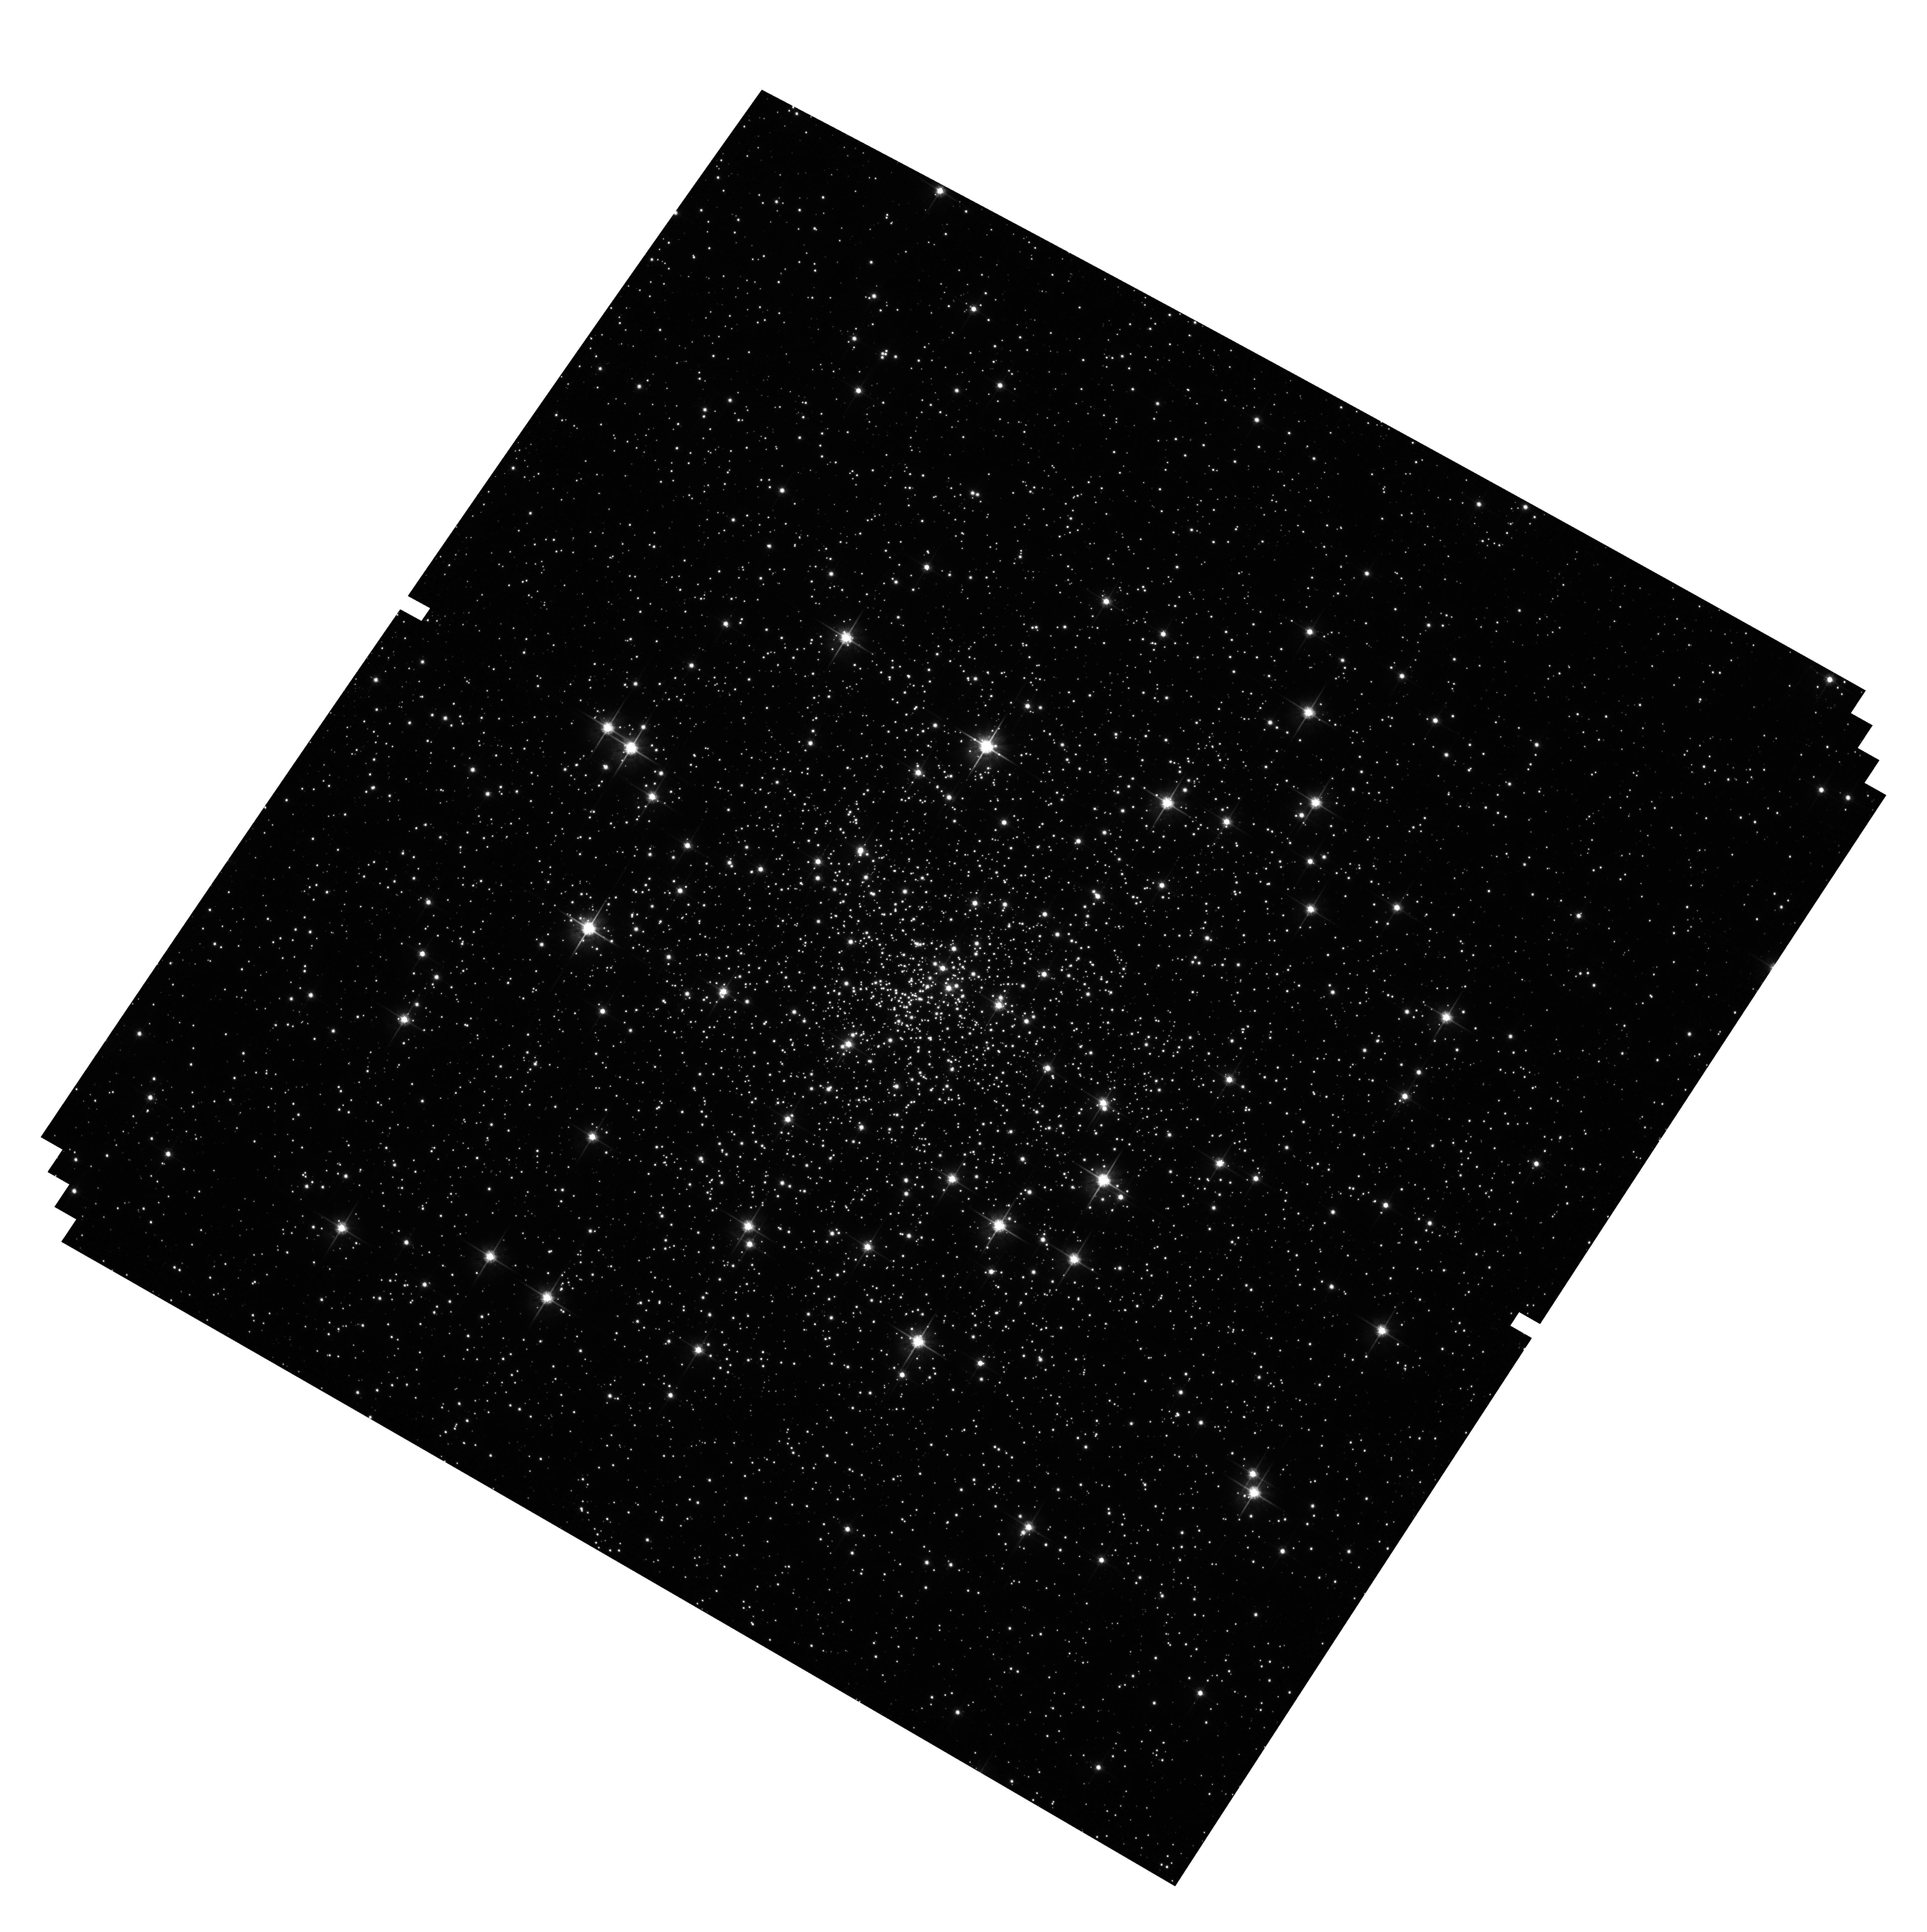
Target: NGC6397. Instrument: ACS/WFC. Filter: F814W. Exposure: 1 min. Observation ID: hst_10775_65_acs_wfc_f814w_j9l965

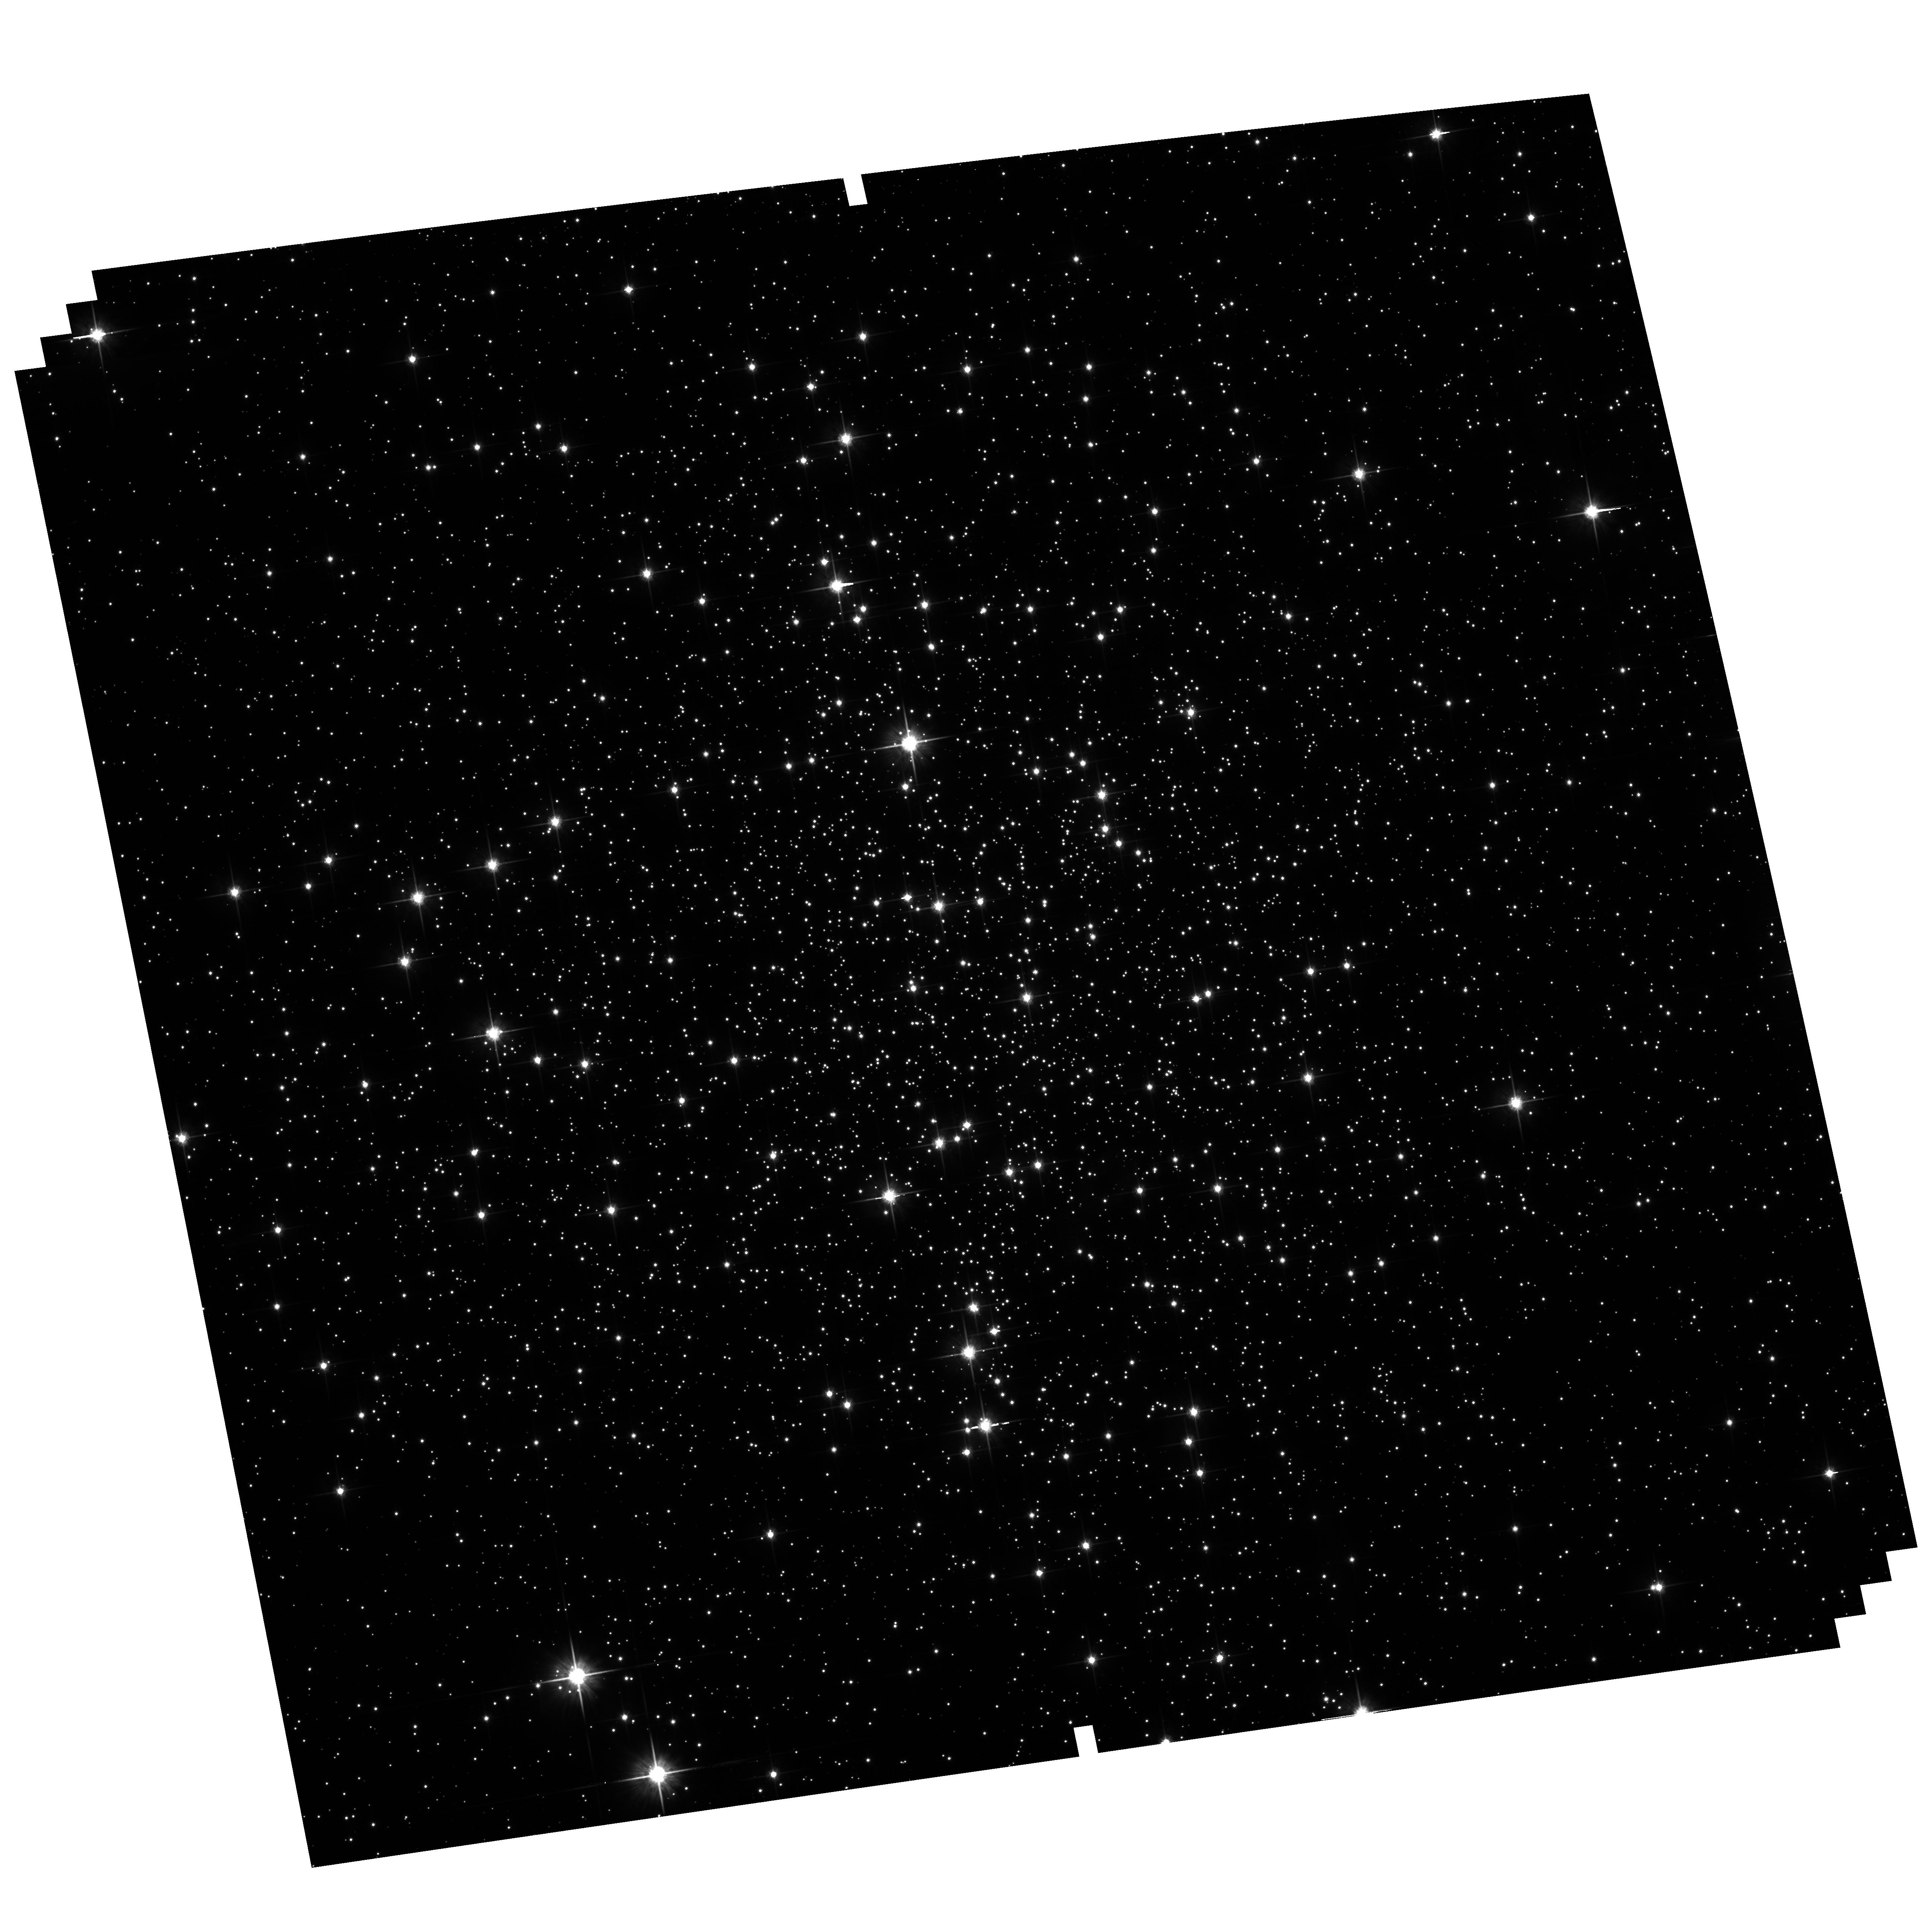
Target: NGC6121. Instrument: ACS/WFC. Filter: F814W. Exposure: 2 min. Observation ID: hst_10775_64_acs_wfc_f814w_j9l964

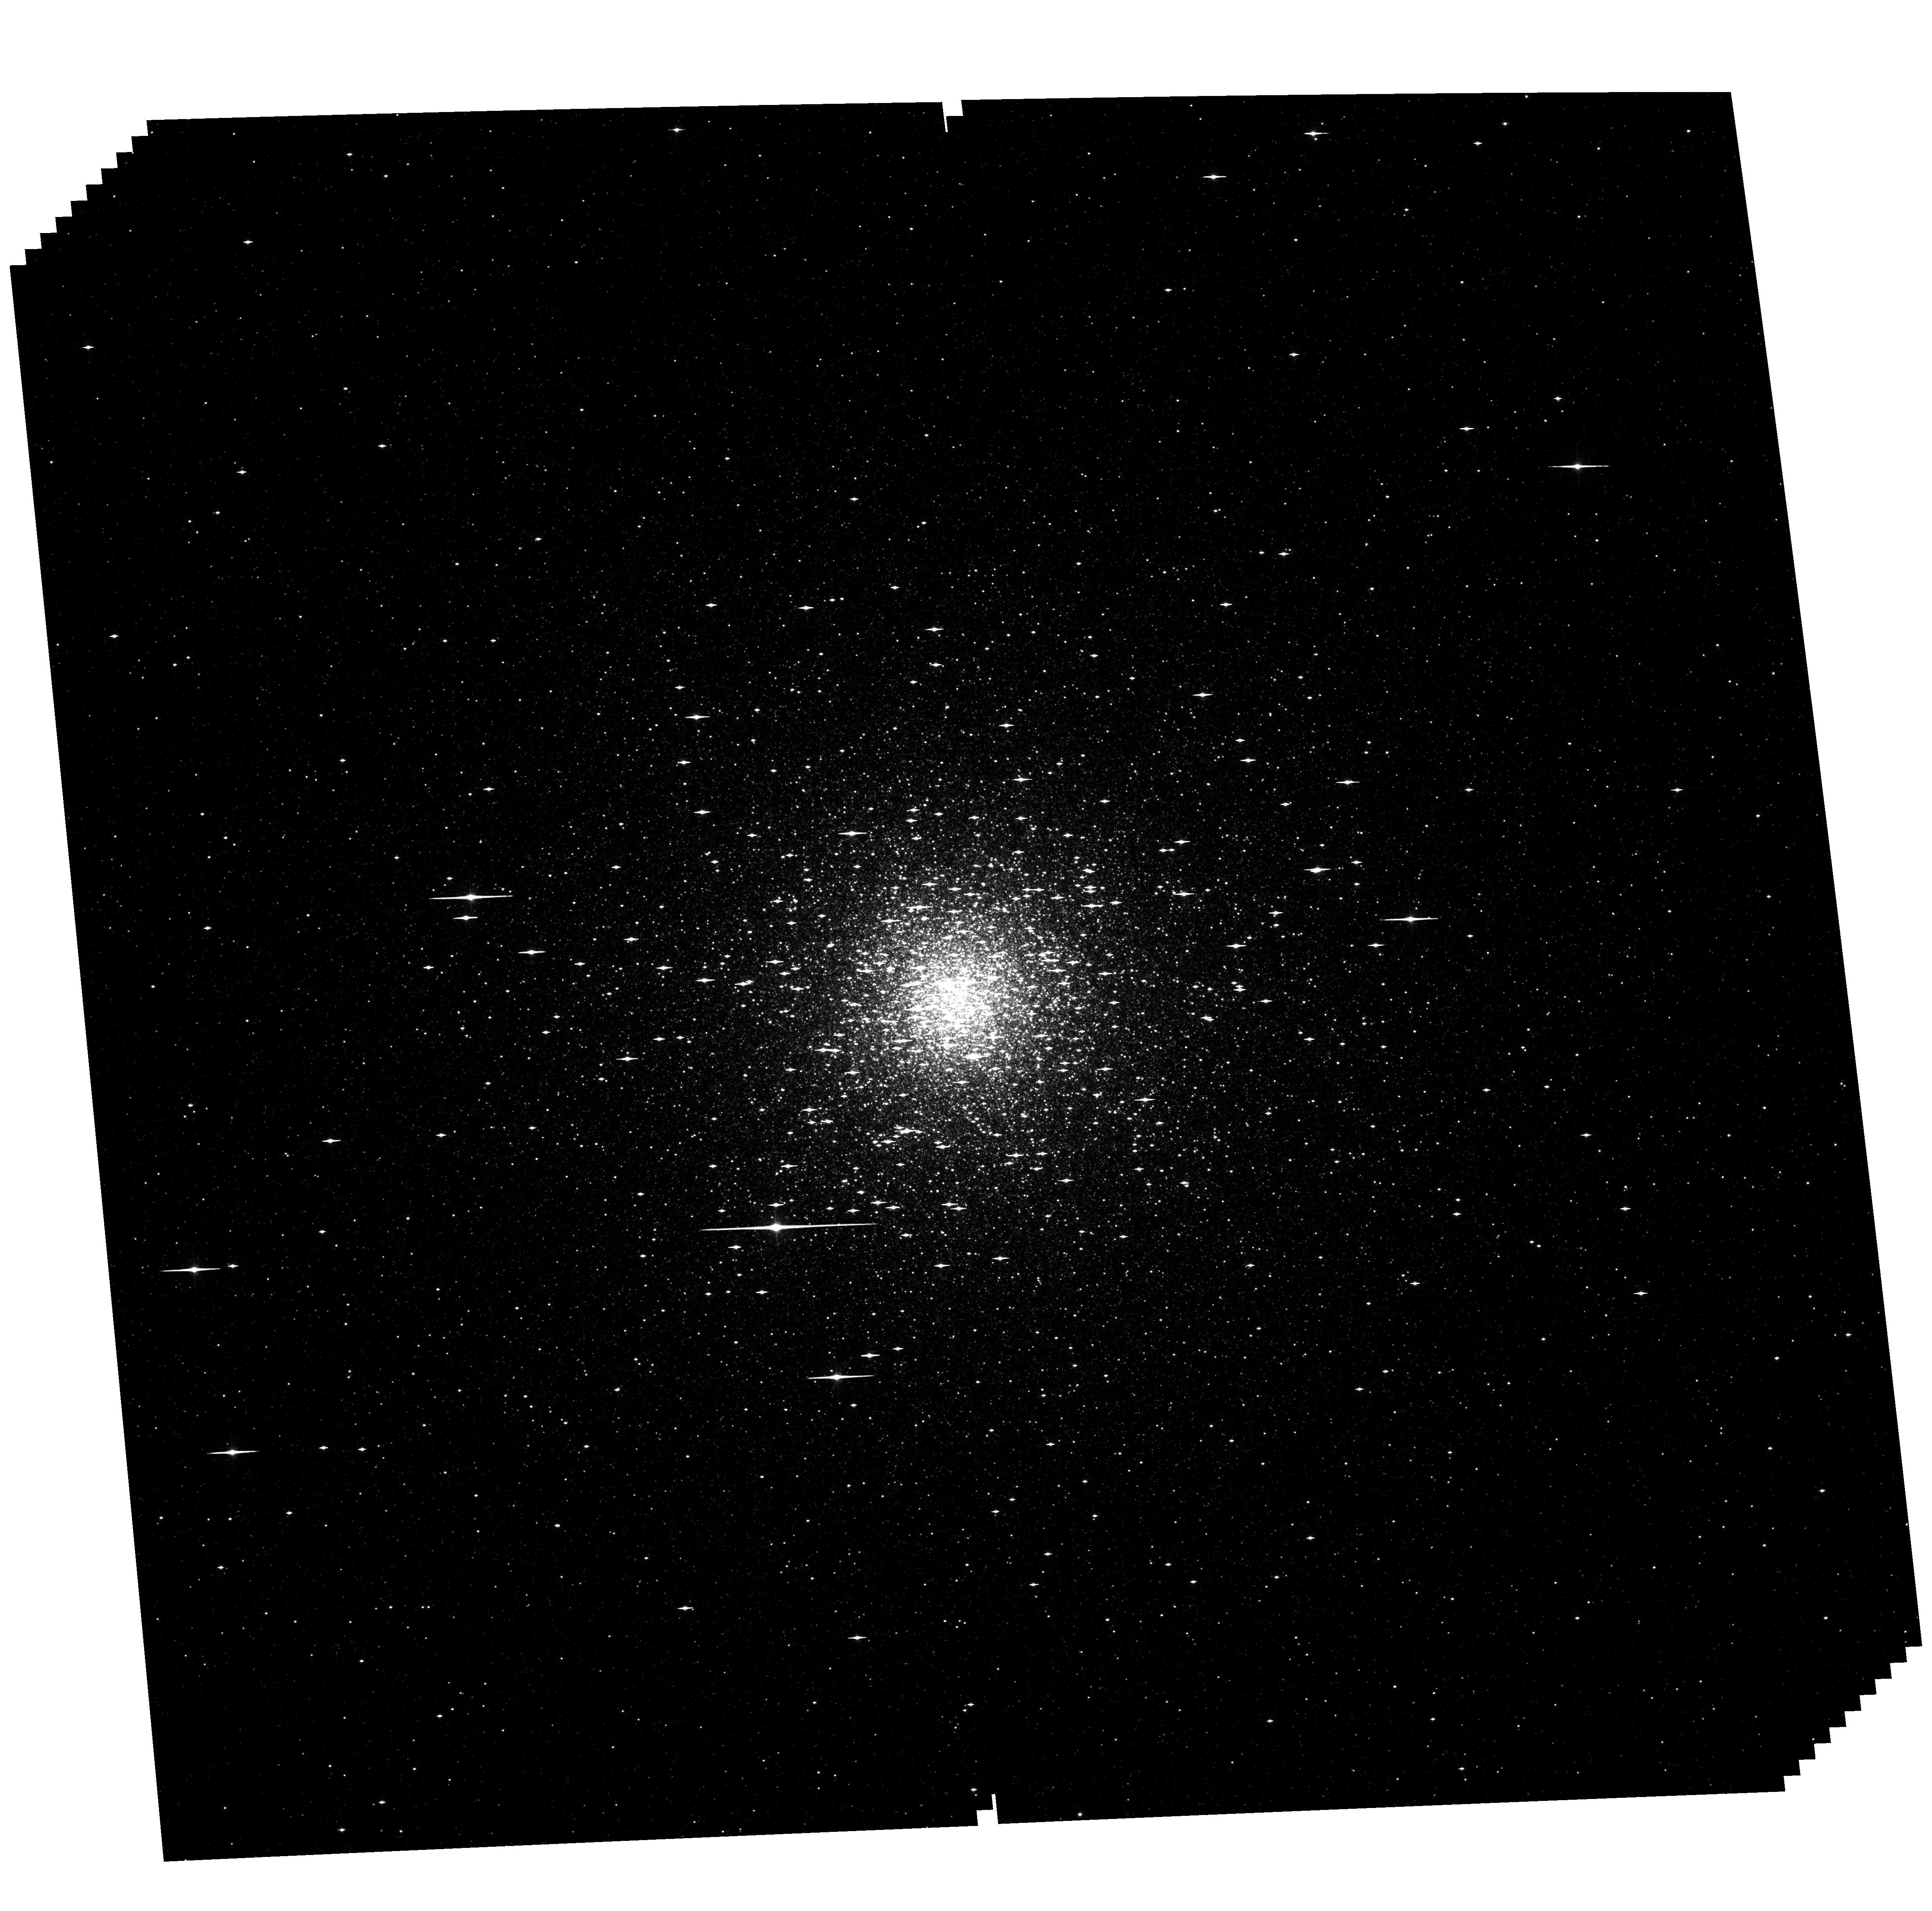
Target: NGC6715. Instrument: ACS/WFC. Filter: F606W. Exposure: 58 min. Observation ID: hst_10775_23_acs_wfc_f606w_j9l923

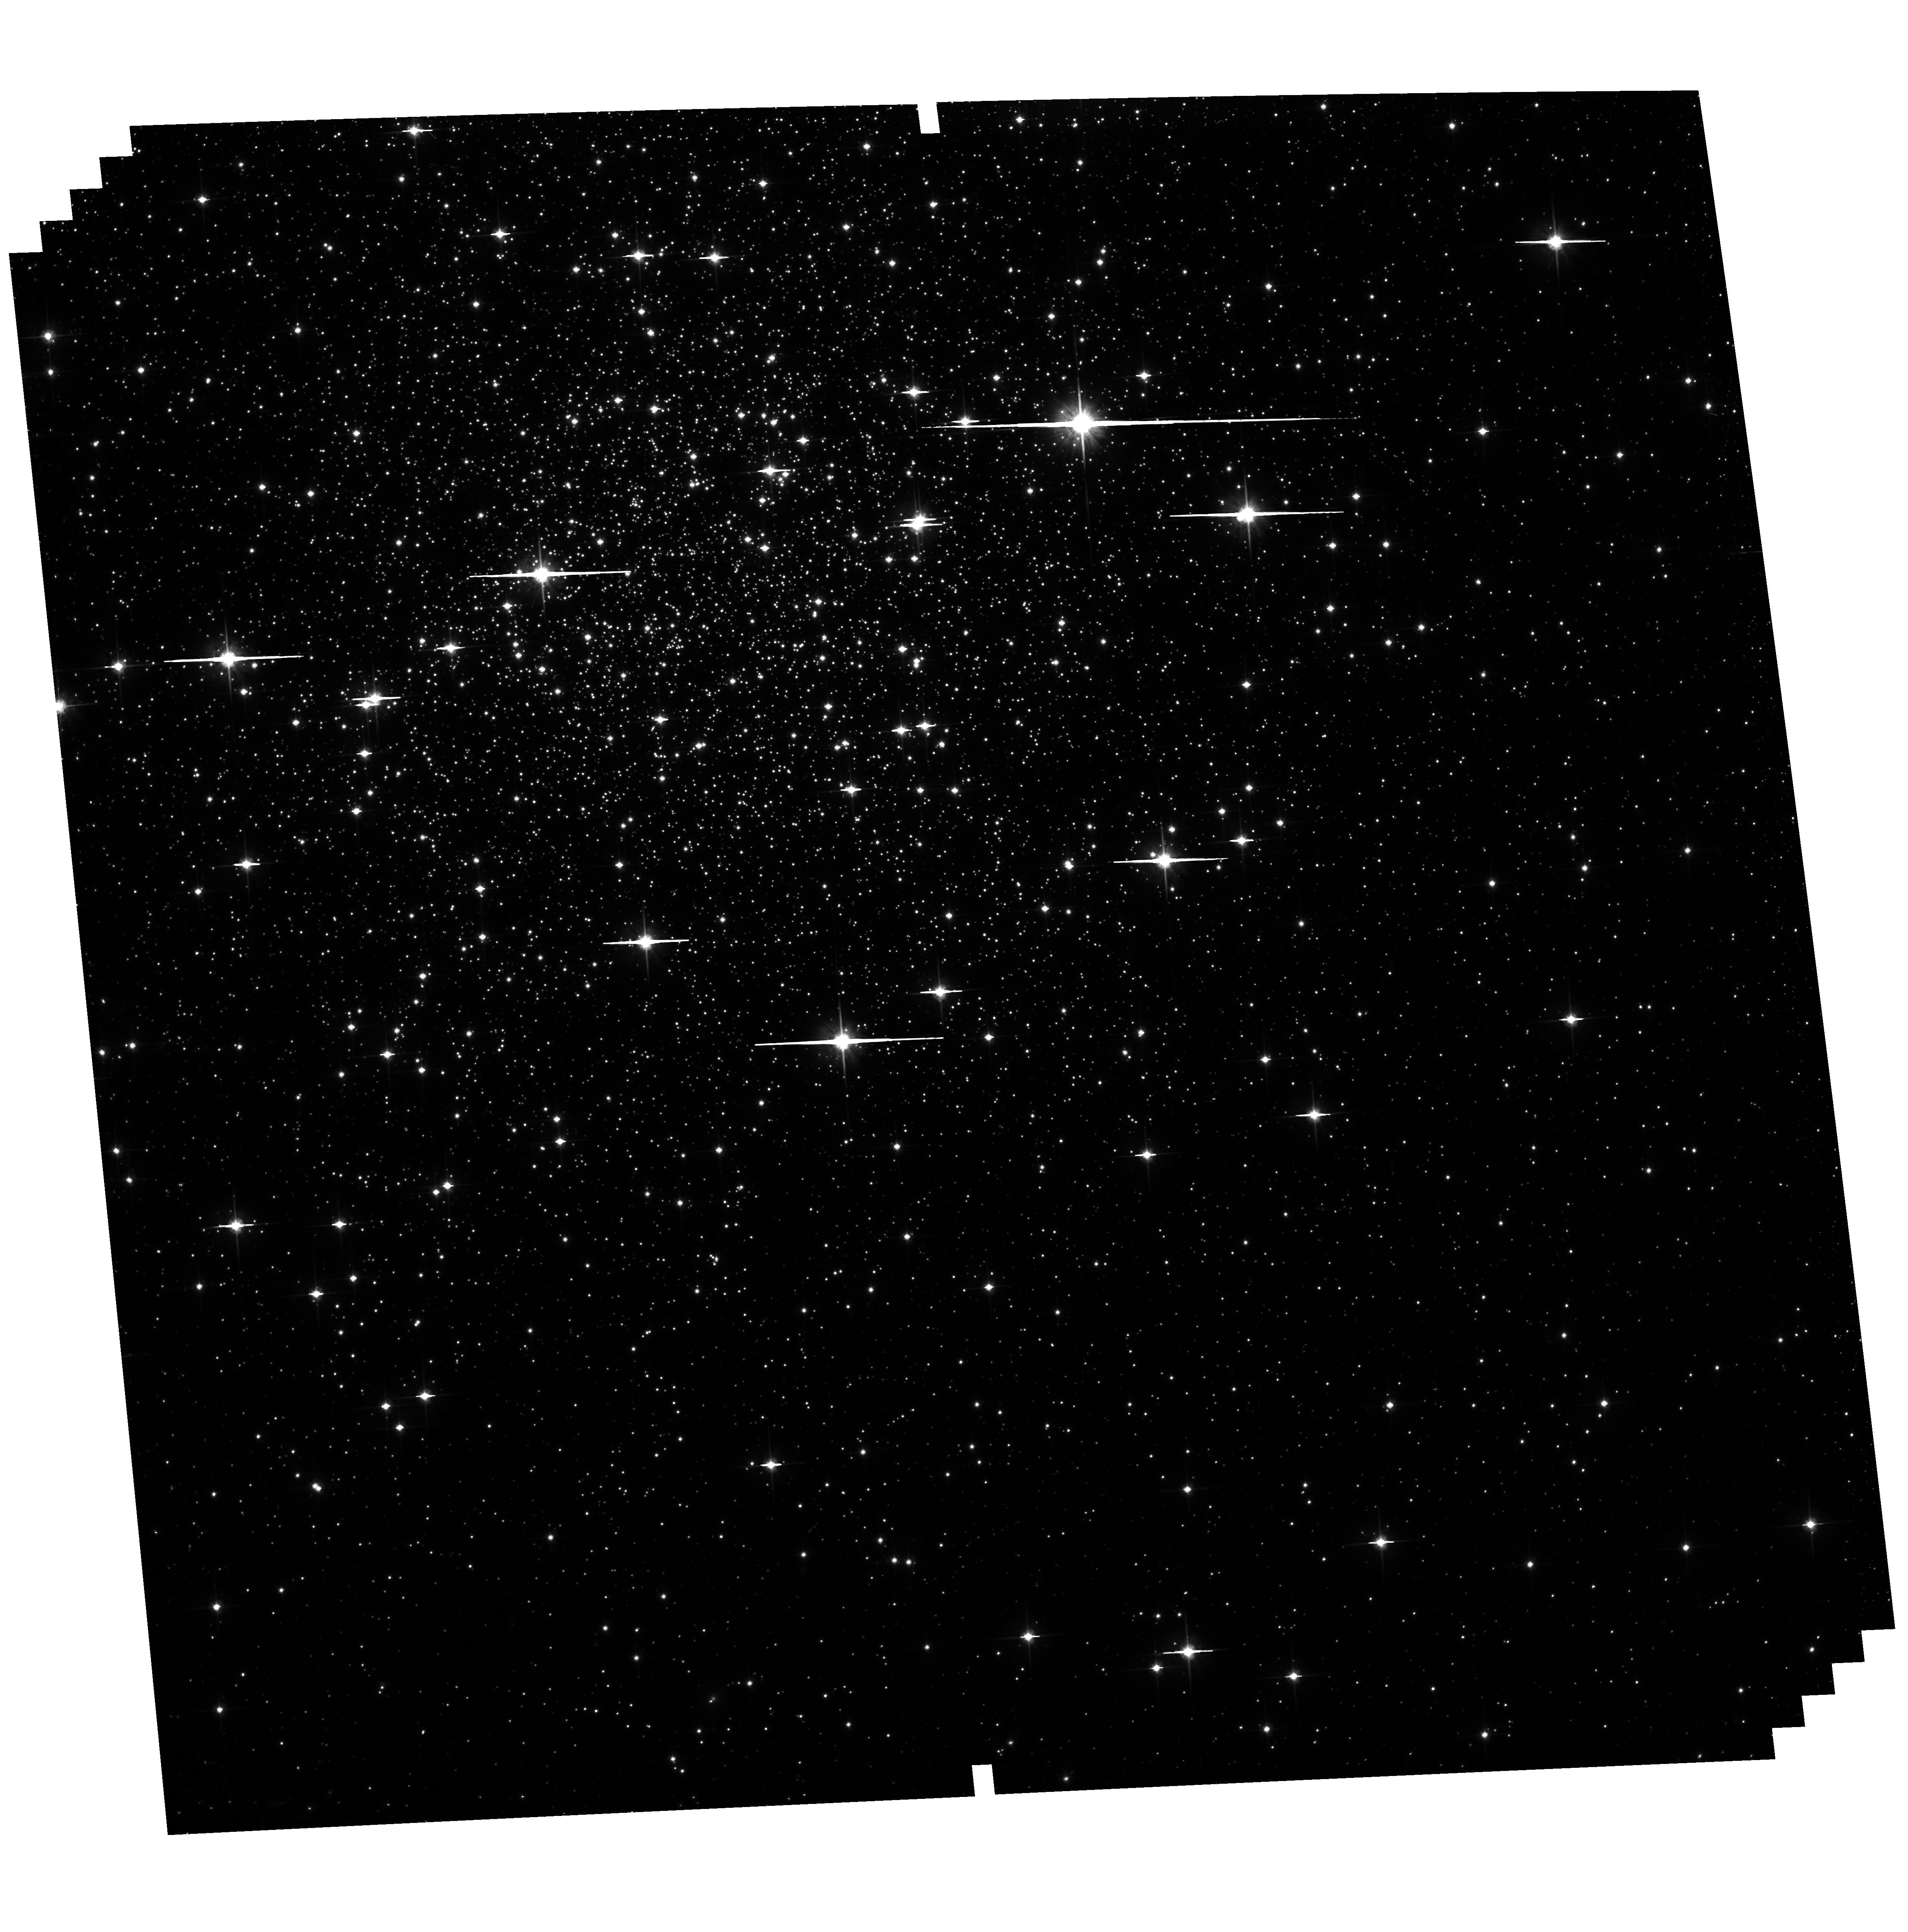
Target: NGC6496. Instrument: ACS/WFC. Filter: F814W. Exposure: 30 min. Observation ID: hst_10775_20_acs_wfc_f814w_j9l920

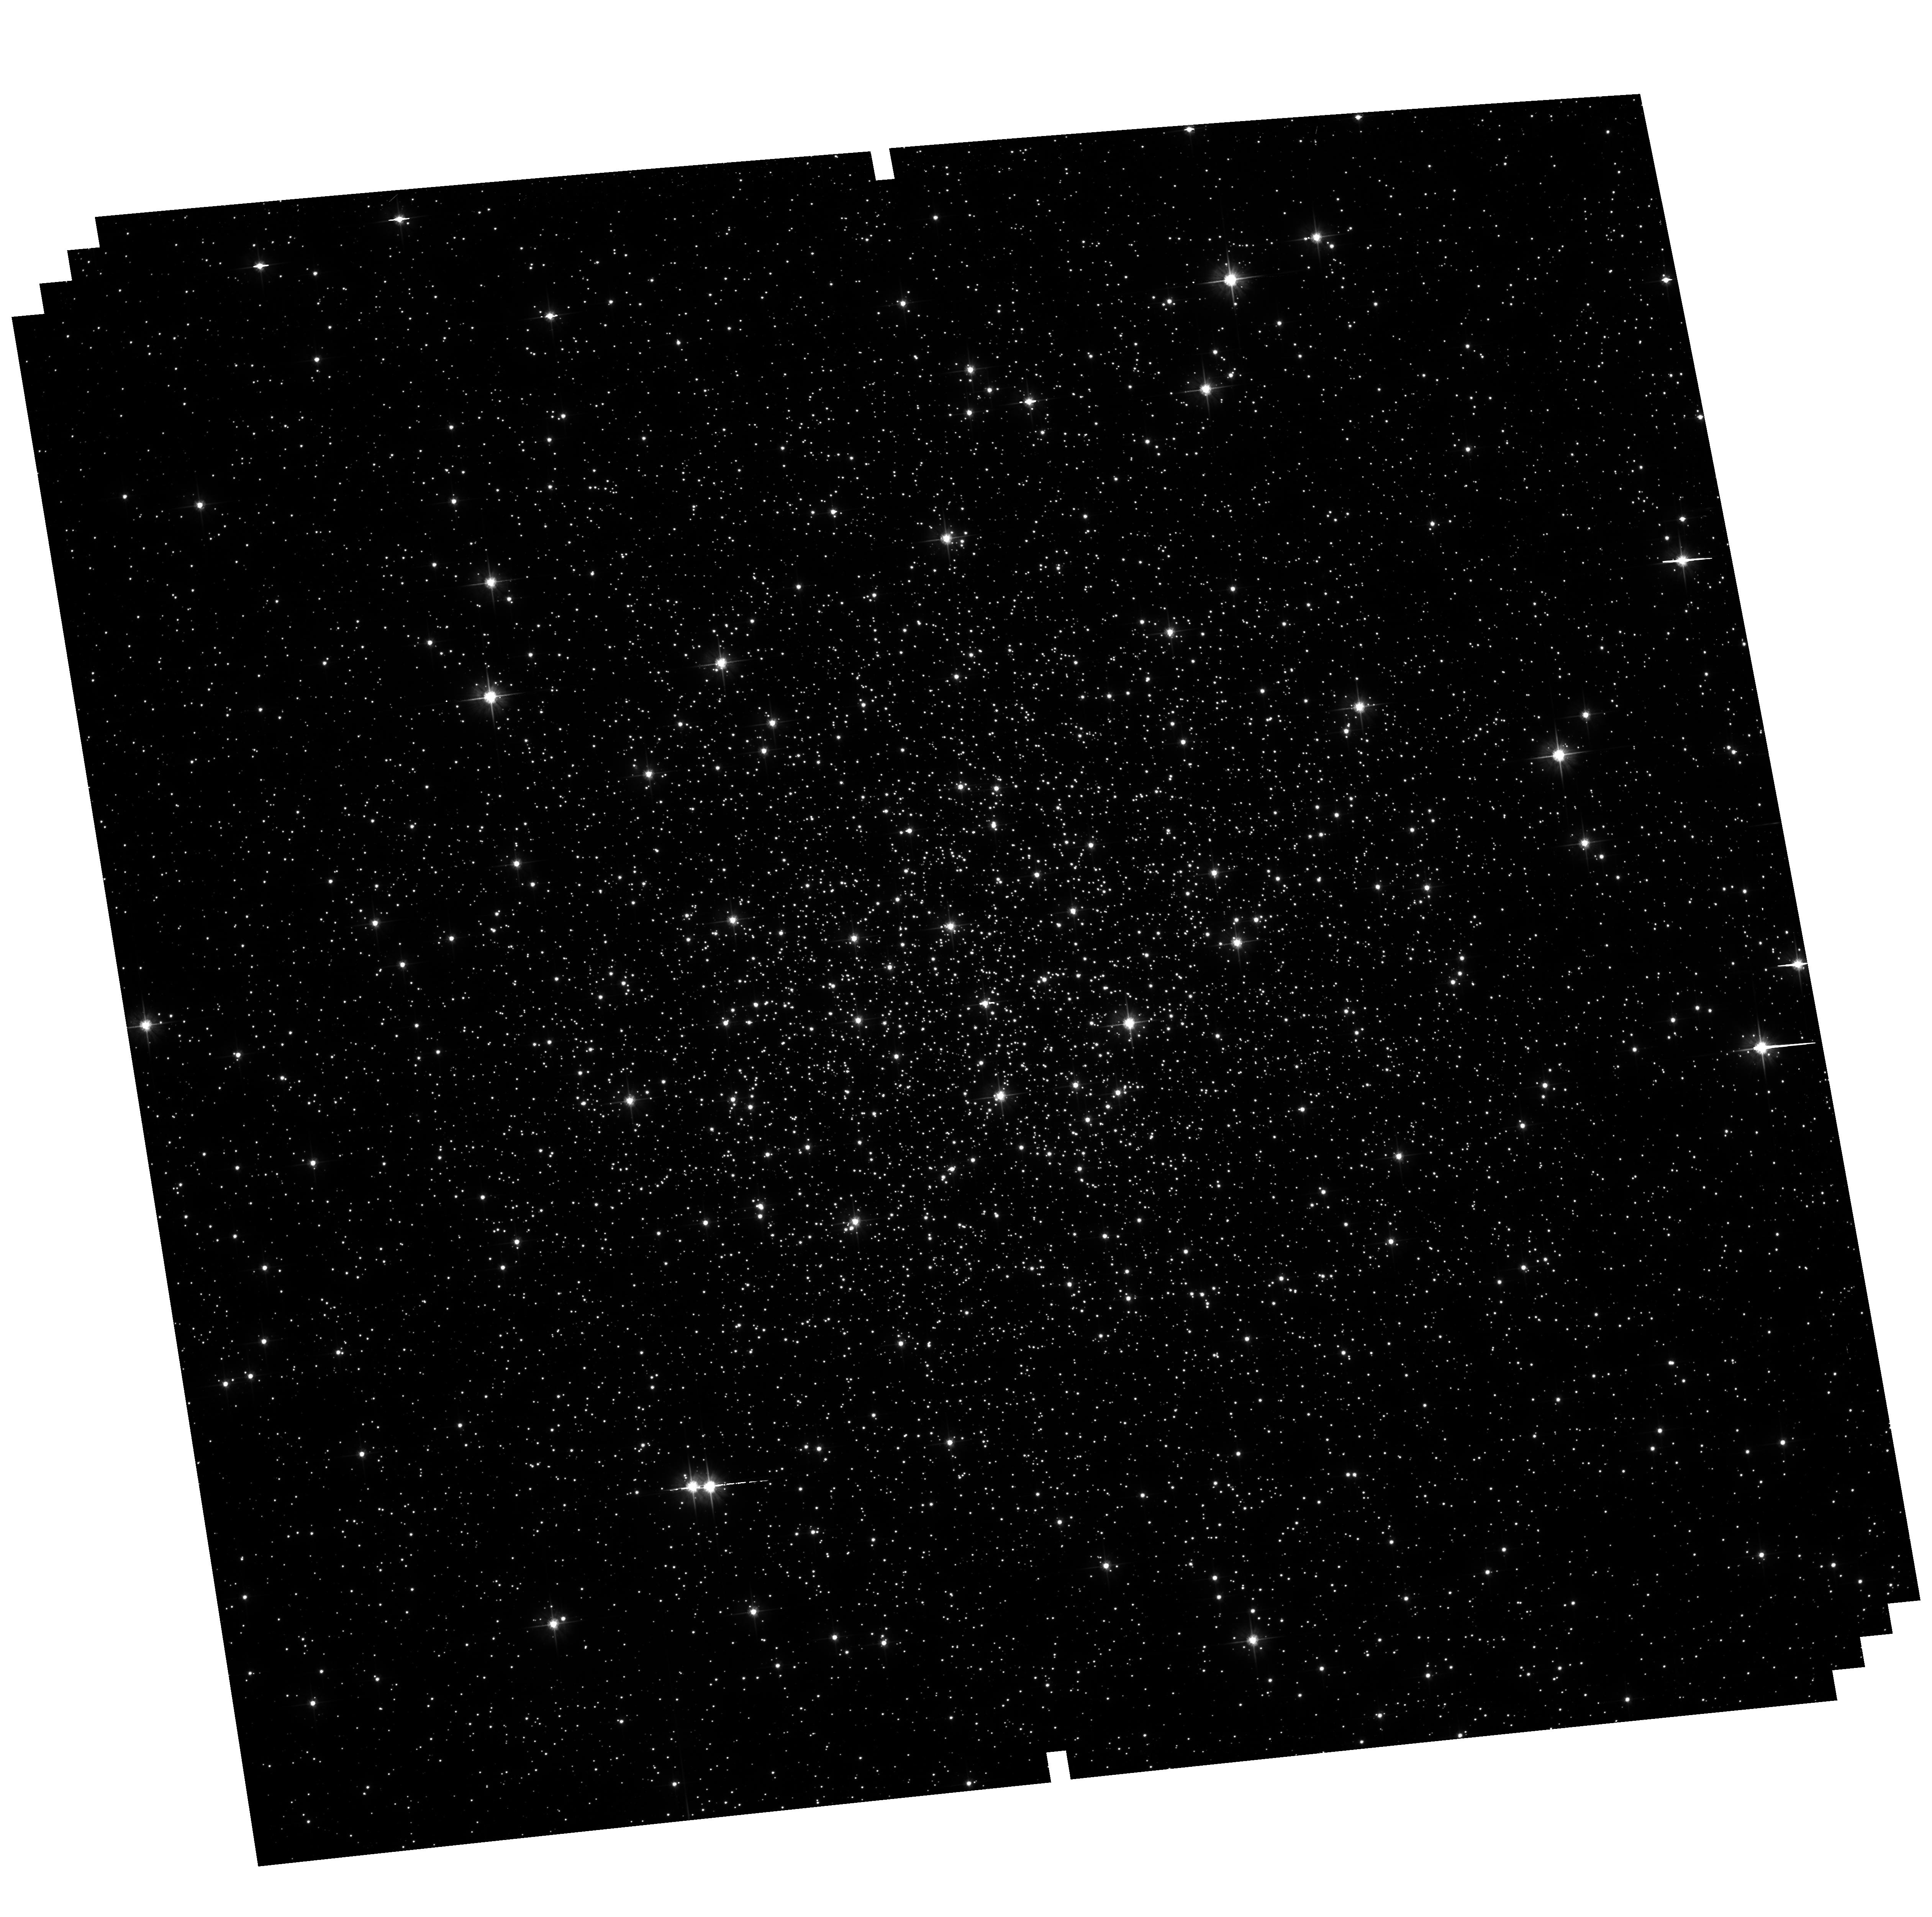
Target: NGC6218. Instrument: ACS/WFC. Filter: F606W. Exposure: 6 min. Observation ID: hst_10775_44_acs_wfc_f606w_j9l944

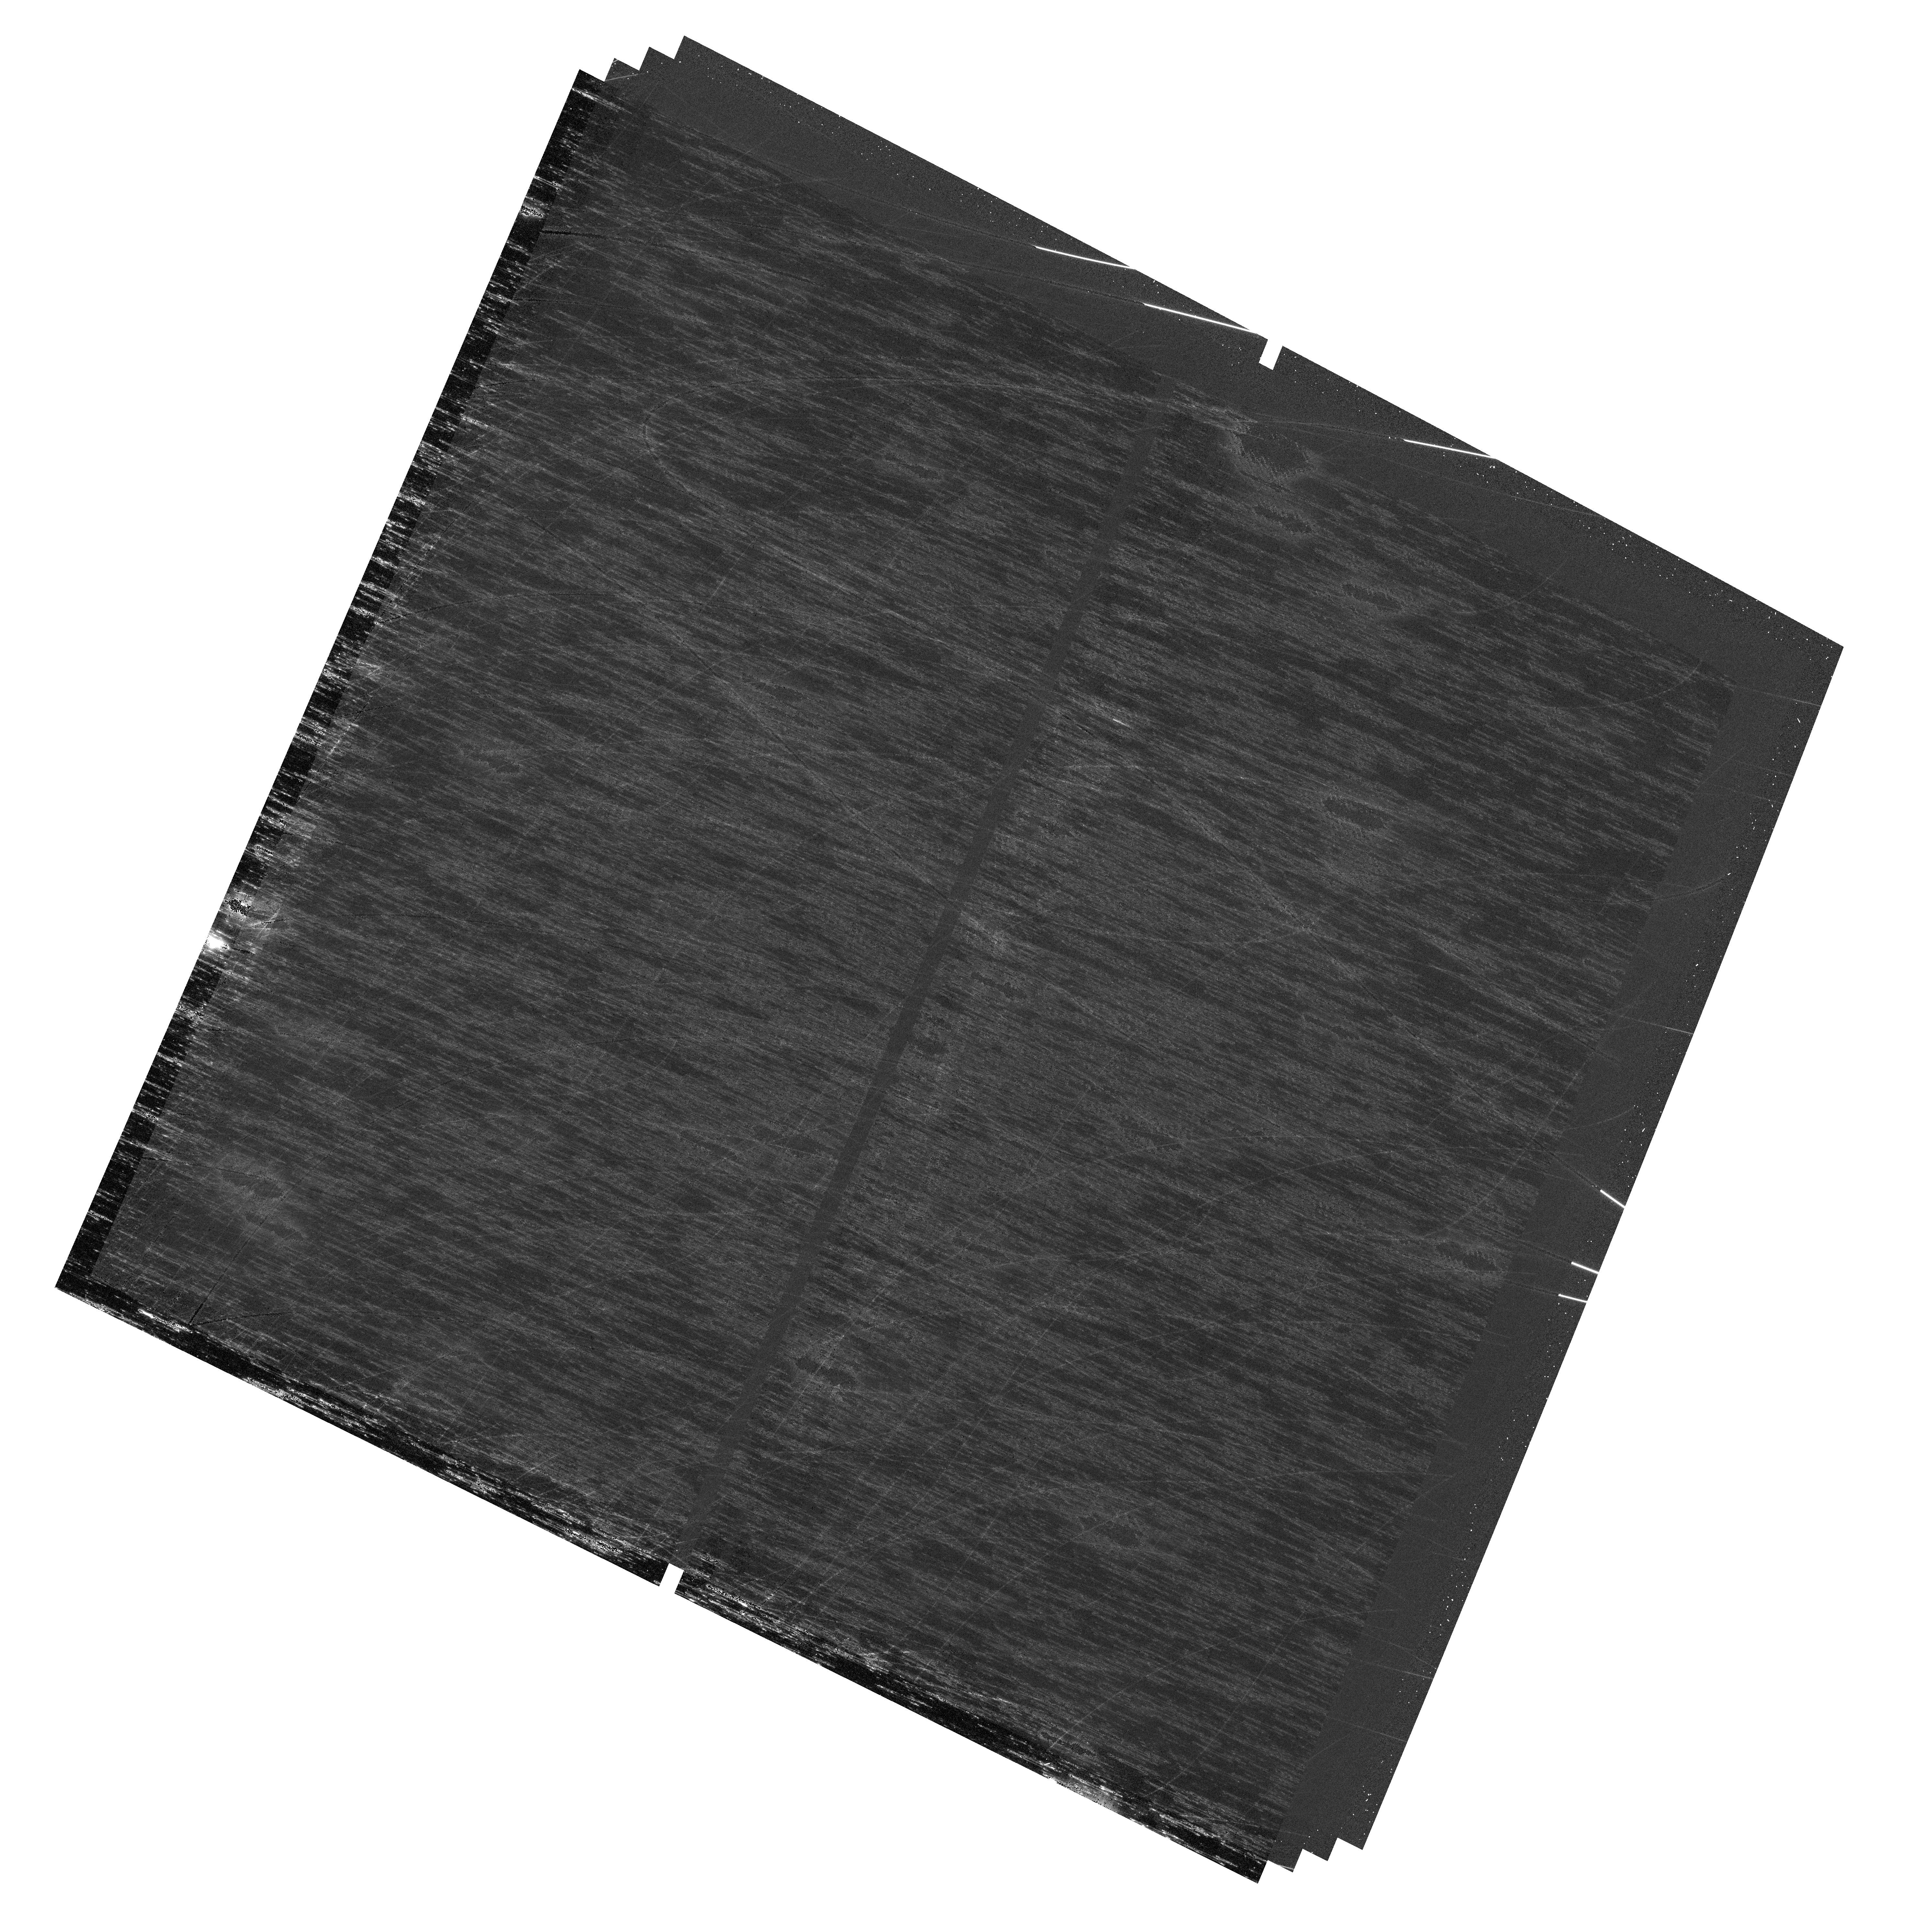
Target: NGC288. Instrument: ACS/WFC. Filter: F814W. Exposure: 10 min. Observation ID: hst_10775_ab_acs_wfc_f814w_j9l9ab

An ACS Survey of Galactic Globular Clusters (PI: Sarajedini, Ata)

We propose to conduct an ACS/WFC imaging survey of Galactic globular clusters. We will construct the most extensive and deepest set of photometry and astrometry to-date for these systems reaching a main sequence mass of ~0.2 solar mass with S/N >= 10. We will combine these data with archival WFPC2 and STIS images to determine proper motions for the stars in our fields. The resultant cleaned cluster CMDs will allow us to study a variety of scientific questions. These include [but are not limited to] 1) the determination of cluster ages and distances 2) the construction of main sequence mass functions and the issue of mass segregation 3) the internal motions and dynamical evolution of globular clusters, and 4) absolute cluster motions, orbits, and the Milky Way gravitational potential. We anticipate that the unique resource provided by the proposed treasury archive will play a central role in the field of globular cluster studies for decades, with a stature comparable to that of the Hubble Deep Field for high redshift studies.